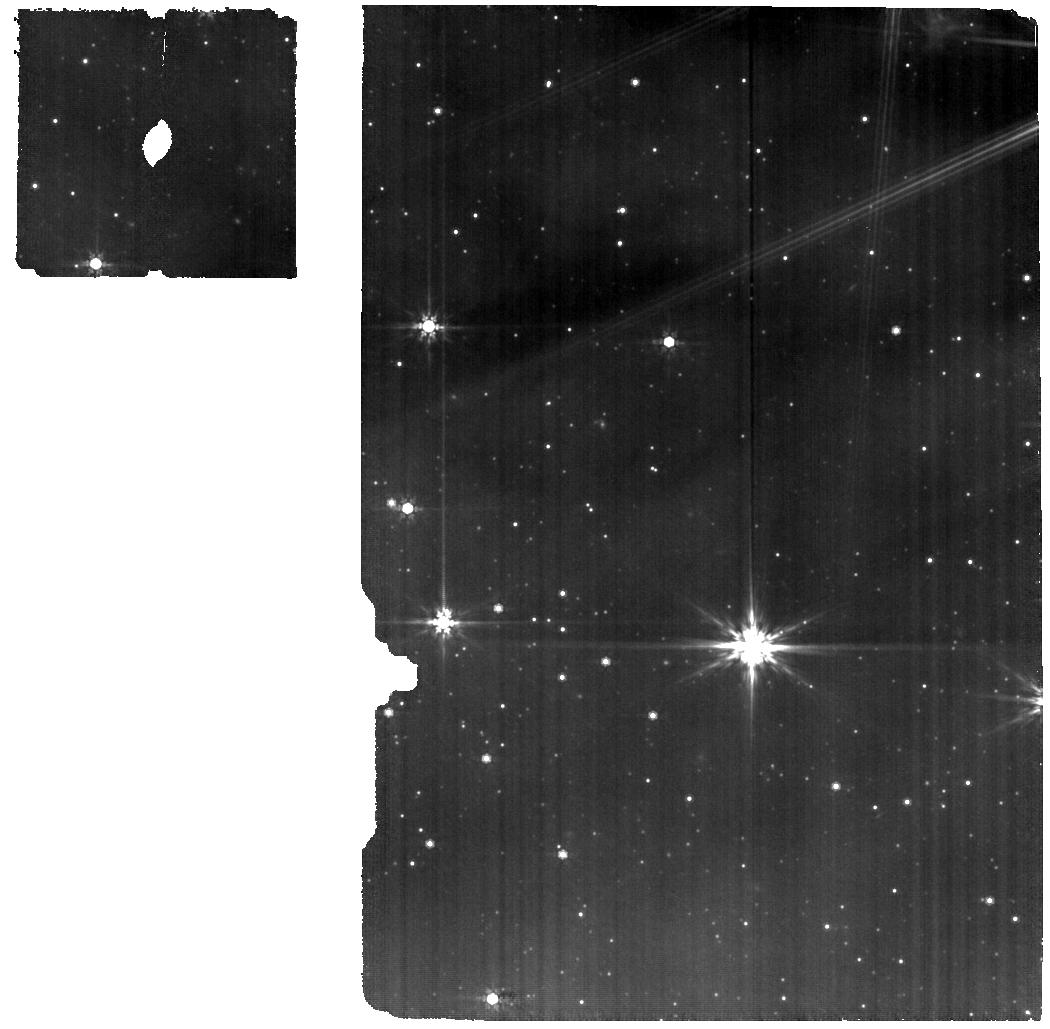
Target: EC53-epoch2. Instrument: MIRI. Filter: F770W. Exposure: 16 min. Observation ID: jw03477-o002_t006_miri_f770w

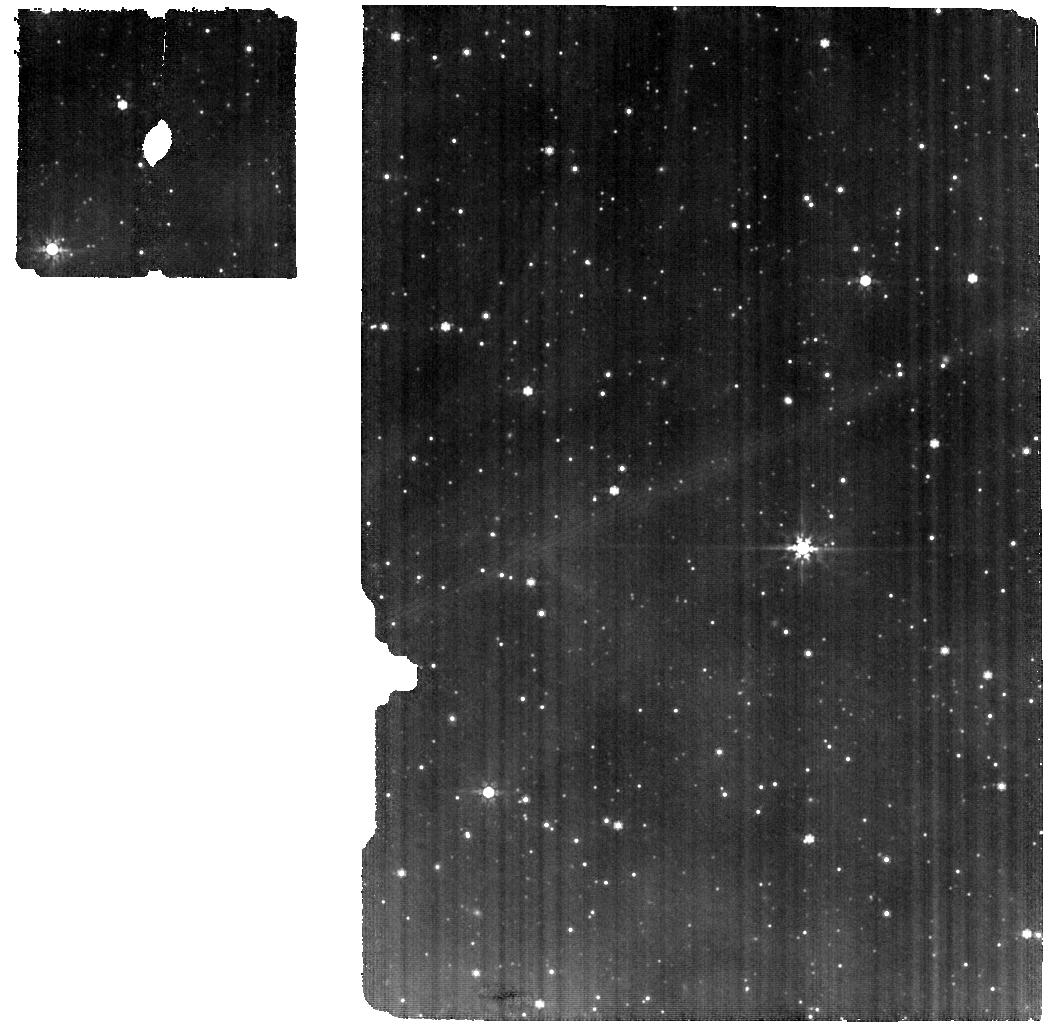
Target: EC53-background-epoch2. Instrument: MIRI. Filter: F770W. Exposure: 16 min. Observation ID: jw03477-o006_t008_miri_f770w

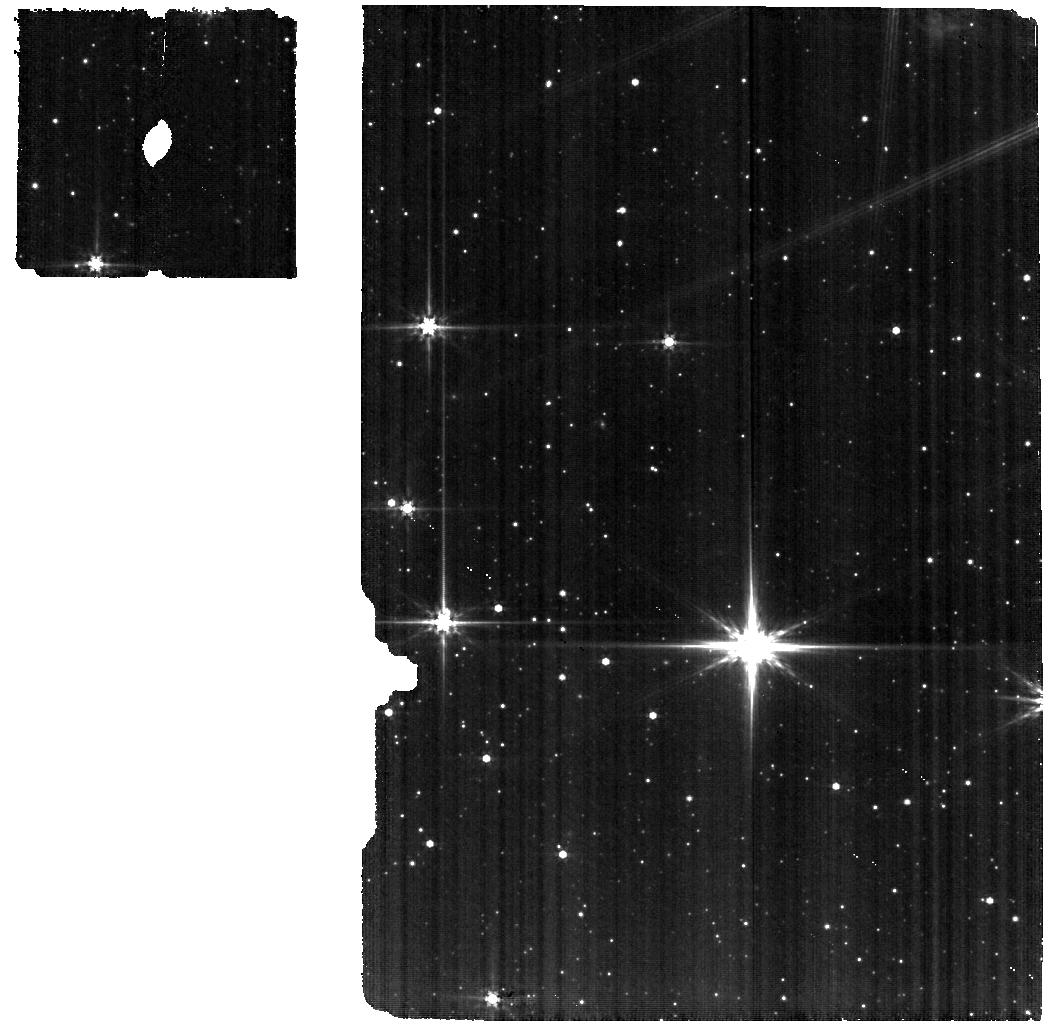
Target: EC53-epoch2. Instrument: MIRI. Filter: F560W. Exposure: 17 min. Observation ID: jw03477-o002_t006_miri_f560w

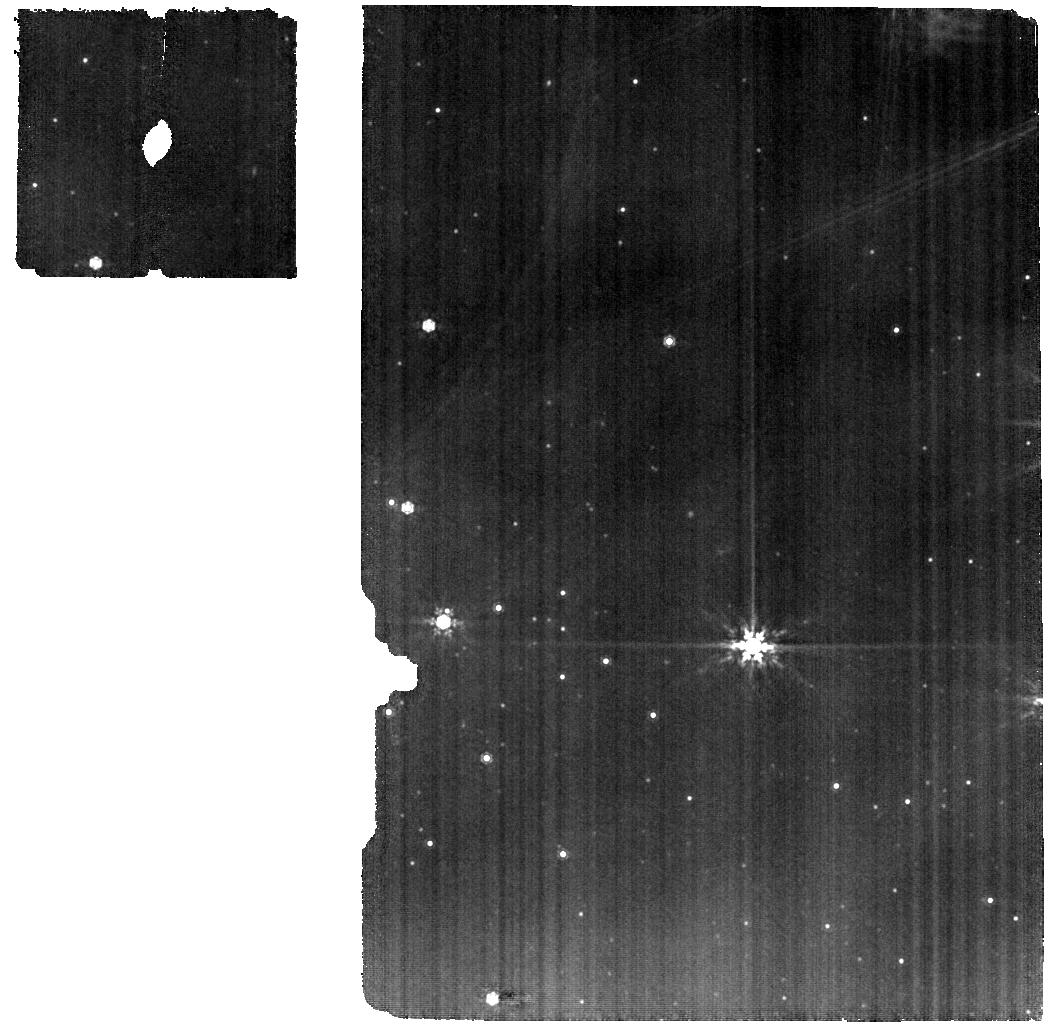
Target: EC53-epoch2. Instrument: MIRI. Filter: F1000W. Exposure: 16 min. Observation ID: jw03477-o002_t006_miri_f1000w

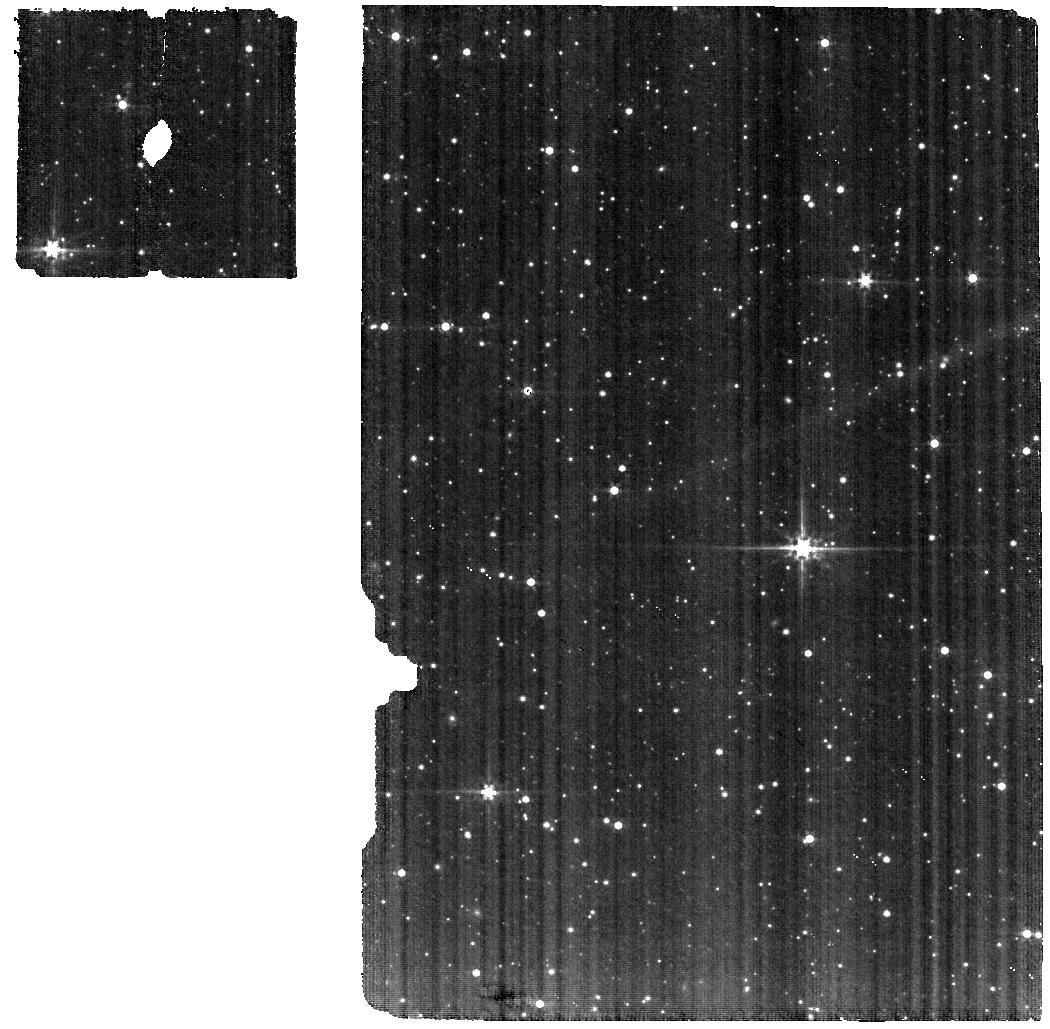
Target: EC53-background-epoch2. Instrument: MIRI. Filter: F560W. Exposure: 17 min. Observation ID: jw03477-o006_t008_miri_f560w

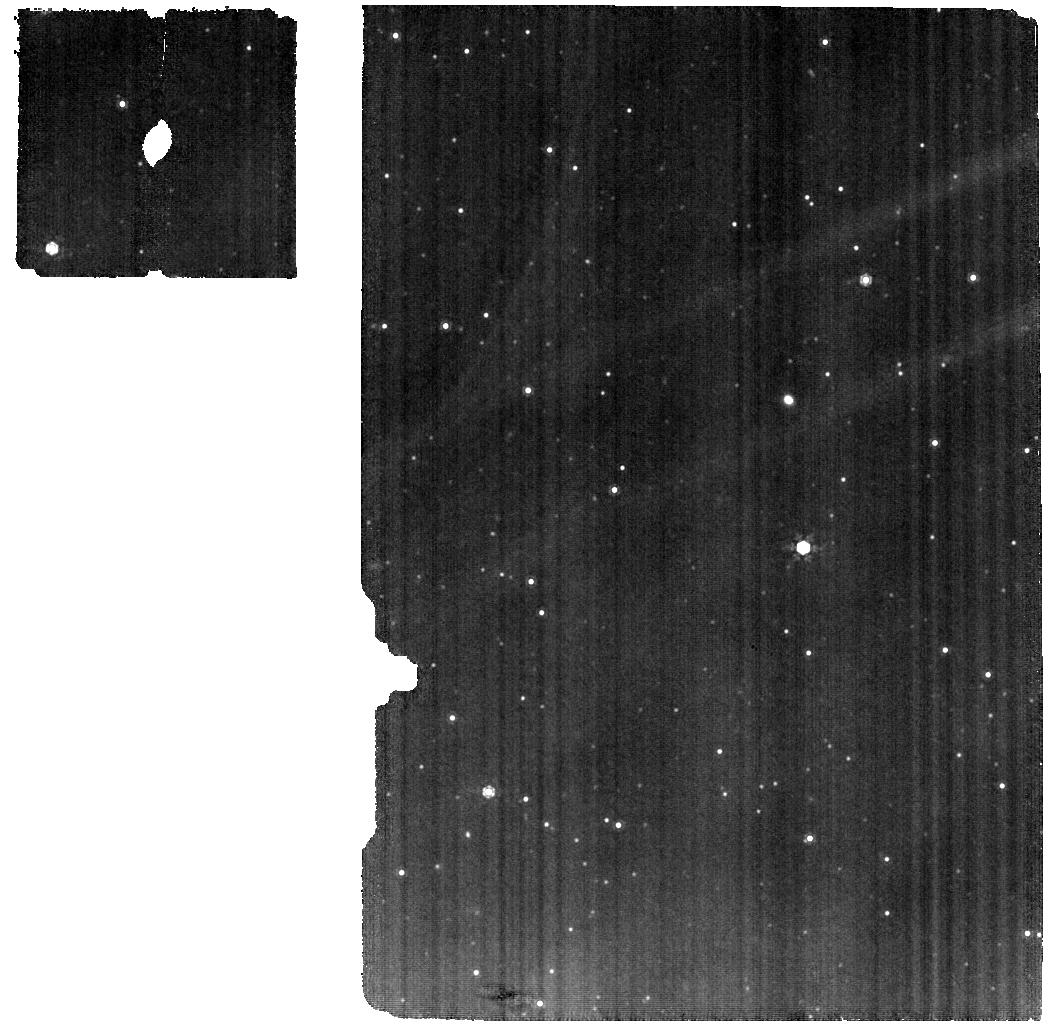
Target: EC53-background-epoch2. Instrument: MIRI. Filter: F1000W. Exposure: 16 min. Observation ID: jw03477-o006_t008_miri_f1000w

EPISODE: EC 53, the only known Periodically variable Infant Star to chase the Outburst in the next Dynamical Event (PI: Lee, Jeong-Eun)

Despite the importance of episodic accretion in the star formation process and its significant role in changing physical and chemical structures of the protostellar system, coherent observational studies tracing a full cycle of accretion burst from a single protostar have never been performed. Protostellar outbursts are rare and usually unpredictable, making such observations challenging, but one embedded Class I protostar, EC 53, shows cyclical bursts. Using this unique laboratory, we propose NIRSPEC and MIRI IFU observations to trace variations of chemical compositions in response to burst accretion. Spatially resolved NIR and MIR spectra will reveal the distributions of ice and gas species, including complex organic molecules, in the disk and envelope. Time-constrained observations designed to catch the quiescent and burst phases will allow us to directly compare the chemical differences following the changes in the locations of sublimation fronts of the most abundant species (CO, CO2, and H2O) and the changes in the strength of hot molecular emission.